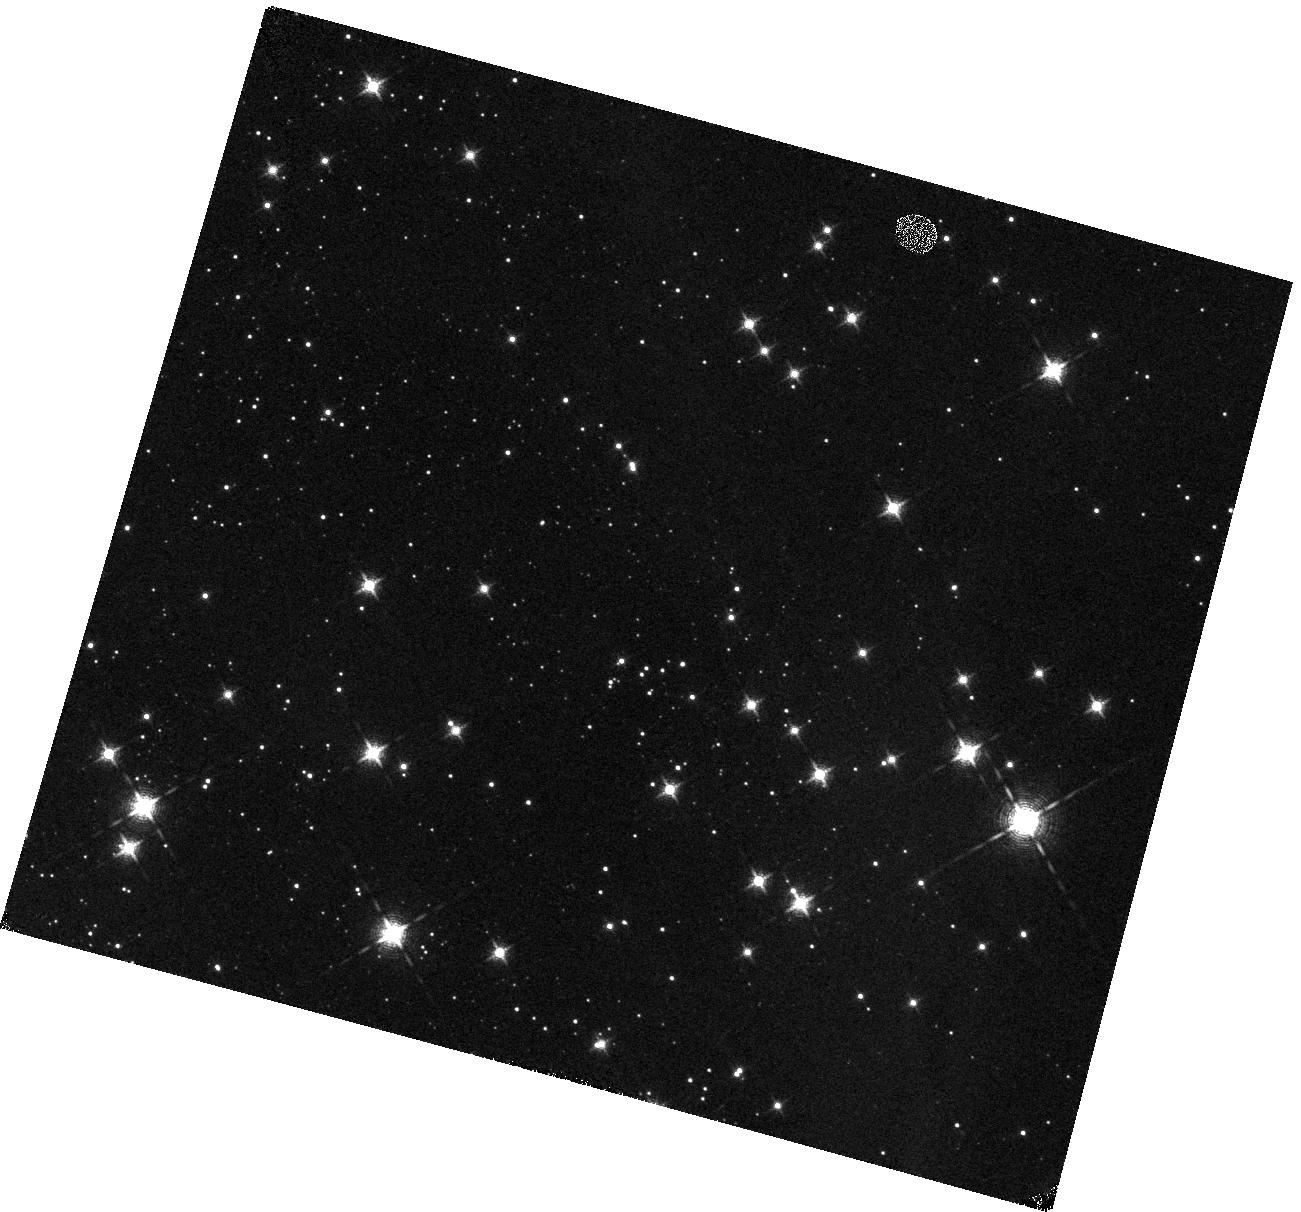
Target: BYF73C
Instrument: WFC3/IR
Filter: F128N
Exposure: 18 min
Observation ID: hst_14595_03_wfc3_ir_f128n_id7c03

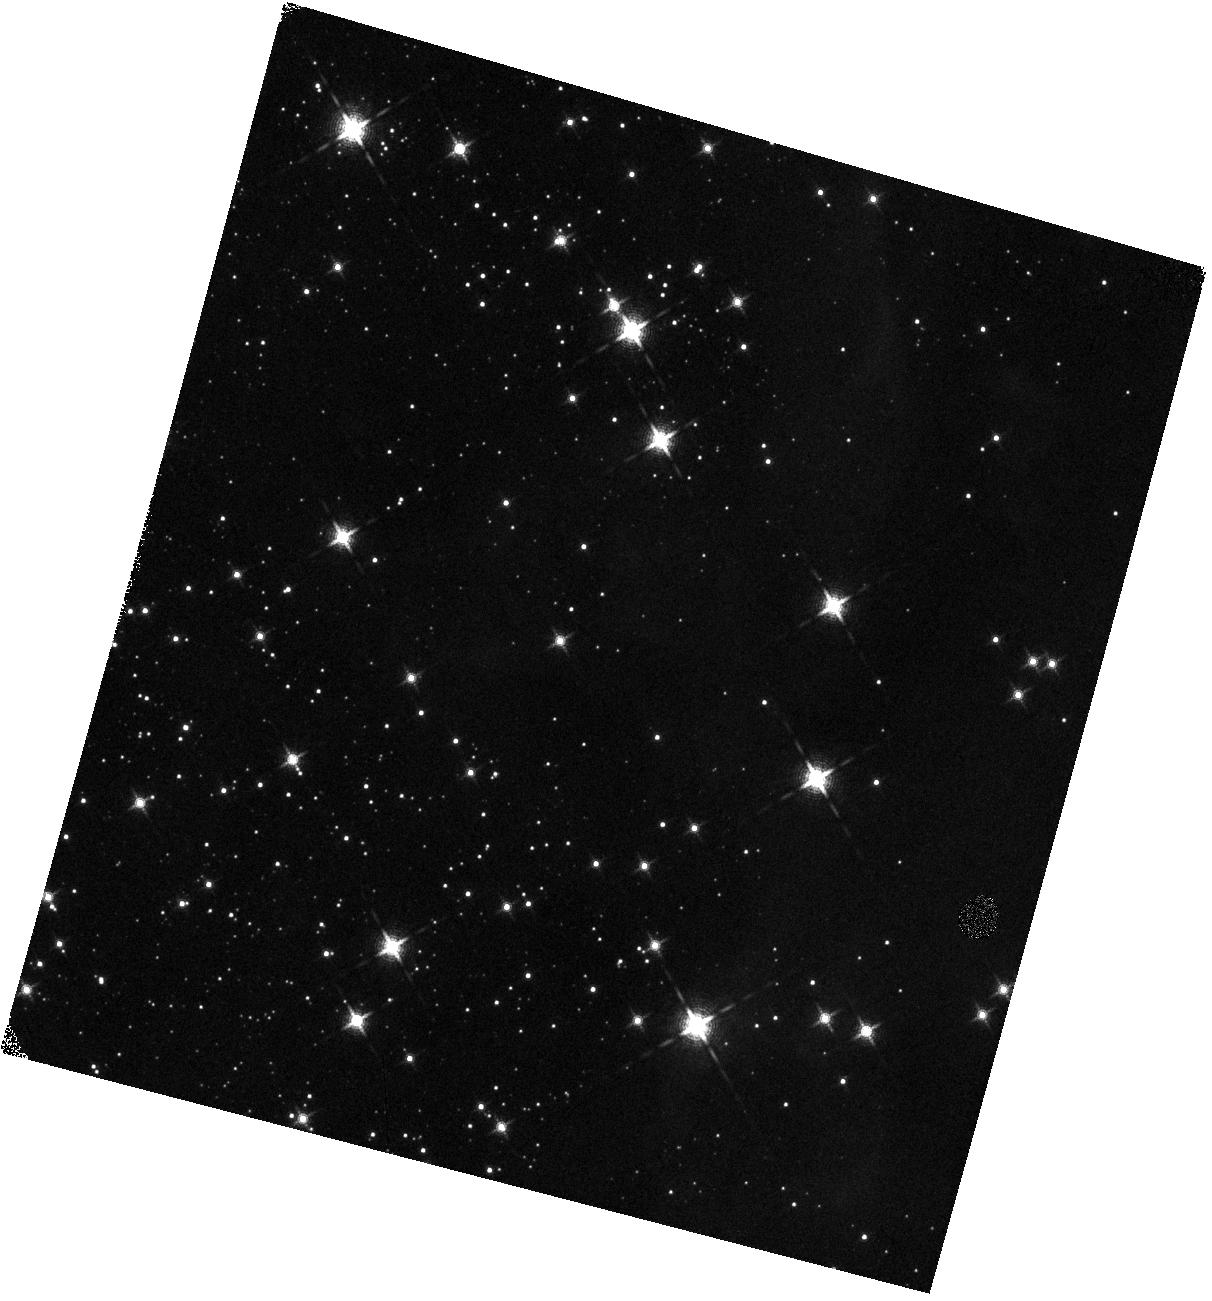
Target: BYF73F
Instrument: WFC3/IR
Filter: F139M
Exposure: 7 min
Observation ID: hst_14595_06_wfc3_ir_f139m_id7c06

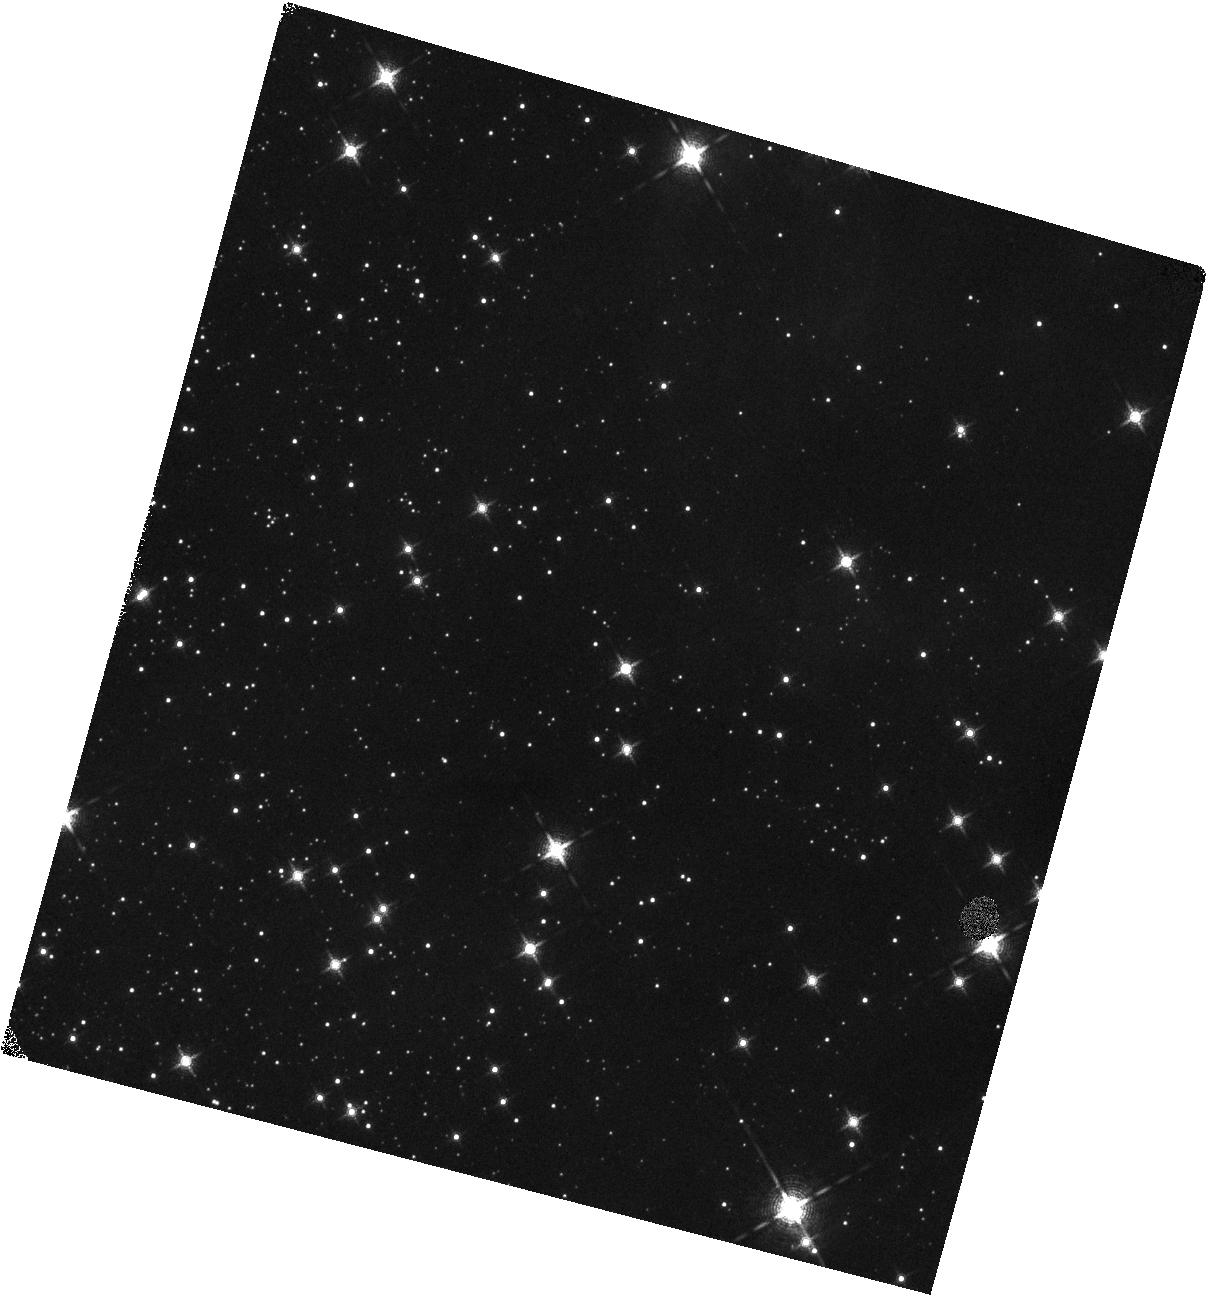
Target: BYF73I
Instrument: WFC3/IR
Filter: F139M
Exposure: 7 min
Observation ID: hst_14595_09_wfc3_ir_f139m_id7c09

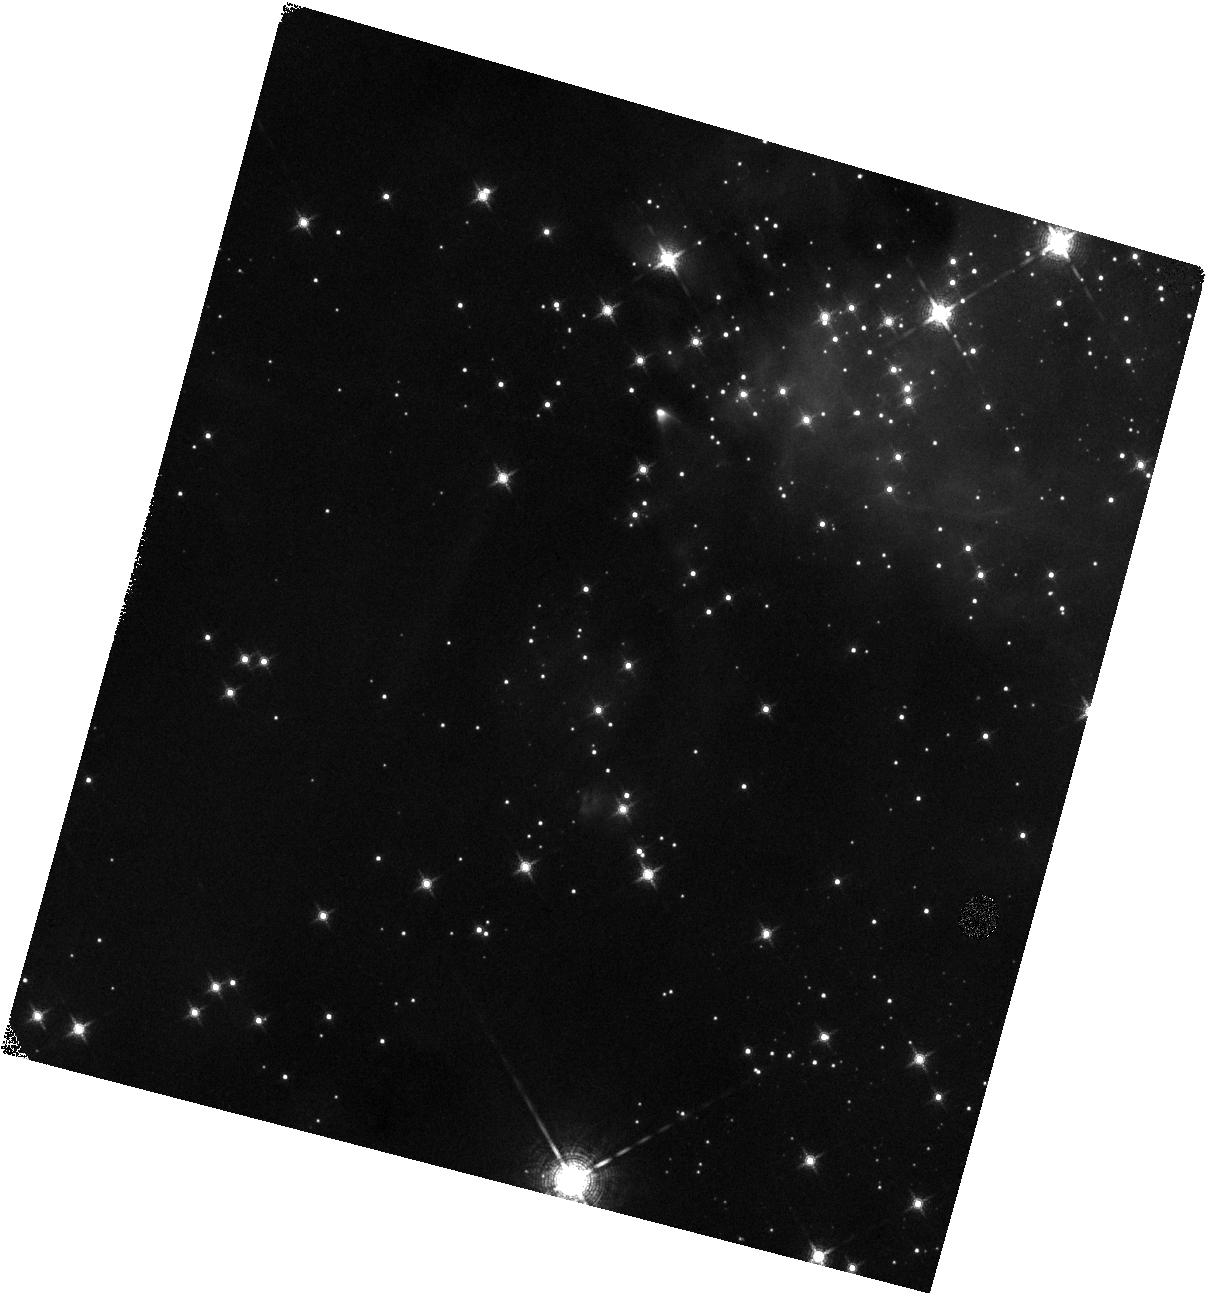
Target: BYF73E
Instrument: WFC3/IR
Filter: F139M
Exposure: 7 min
Observation ID: hst_14595_05_wfc3_ir_f139m_id7c05

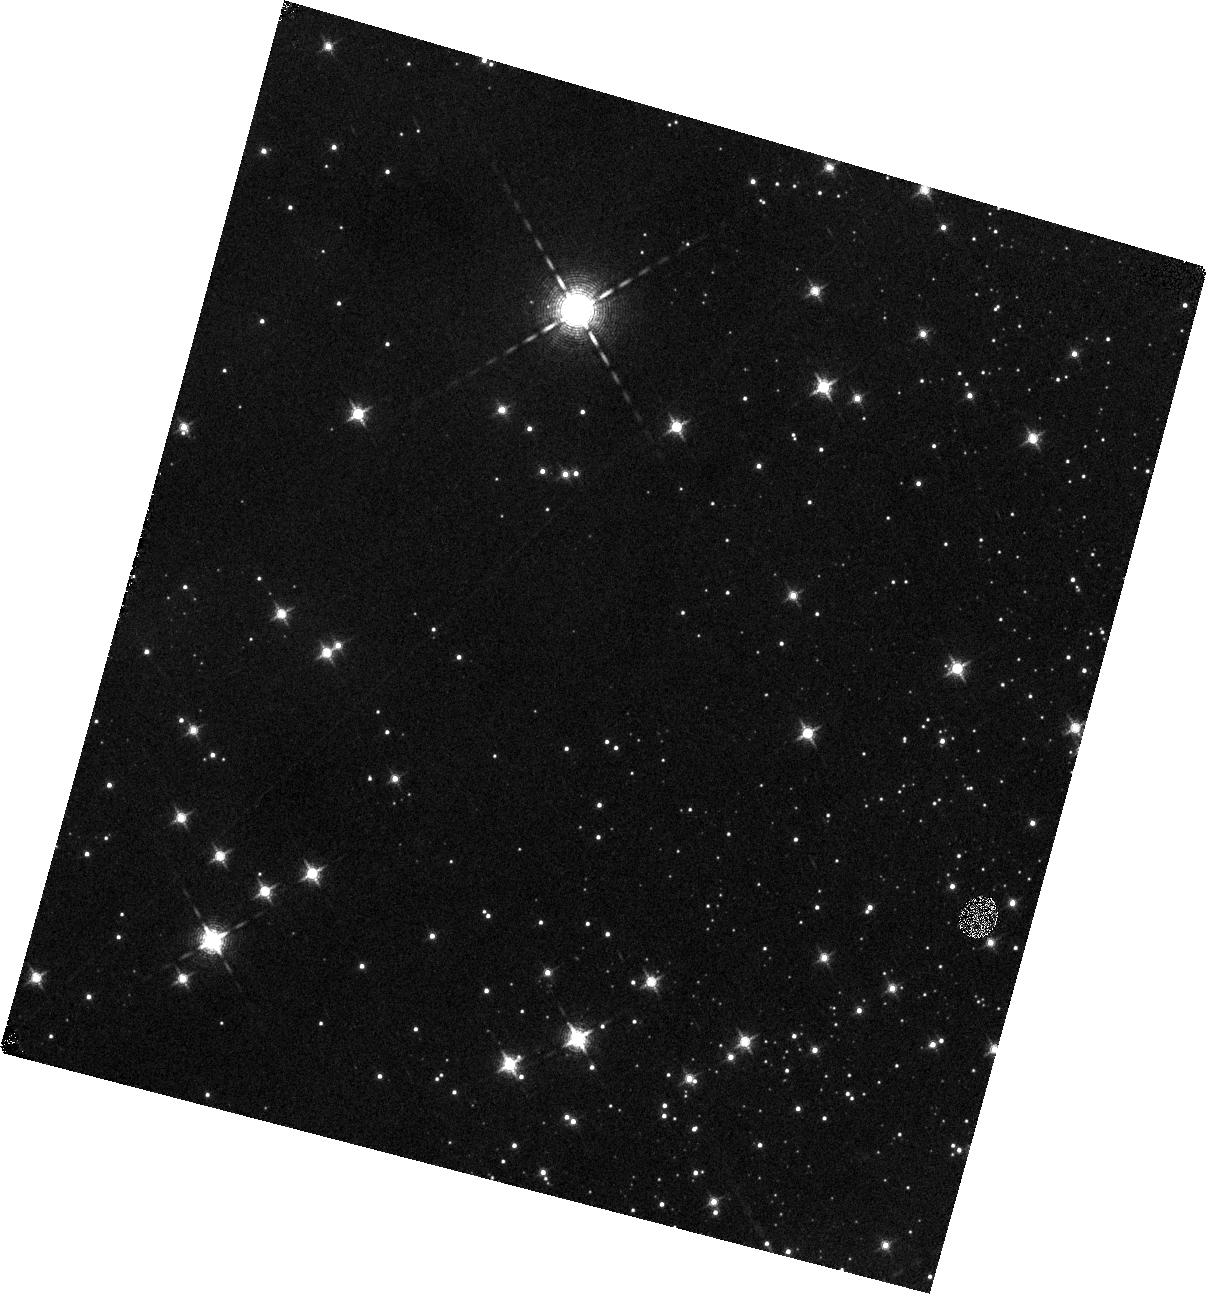
Target: BYF73H
Instrument: WFC3/IR
Filter: F128N
Exposure: 18 min
Observation ID: hst_14595_08_wfc3_ir_f128n_id7c08

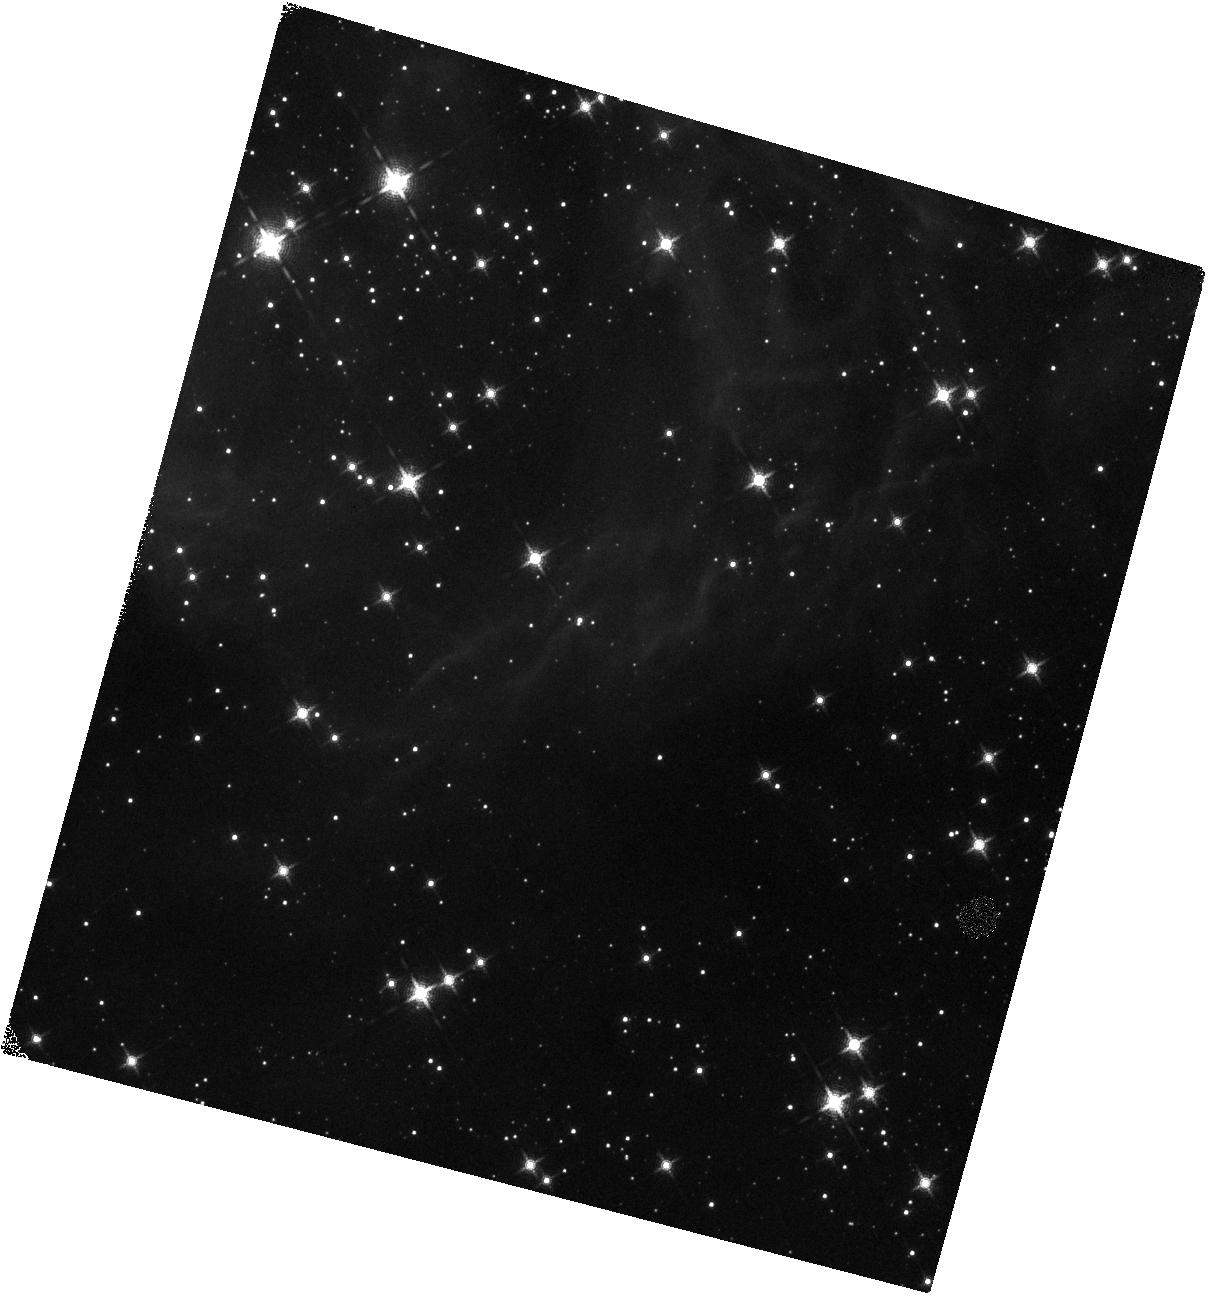
Target: BYF73D
Instrument: WFC3/IR
Filter: F139M
Exposure: 7 min
Observation ID: hst_14595_04_wfc3_ir_f139m_id7c04

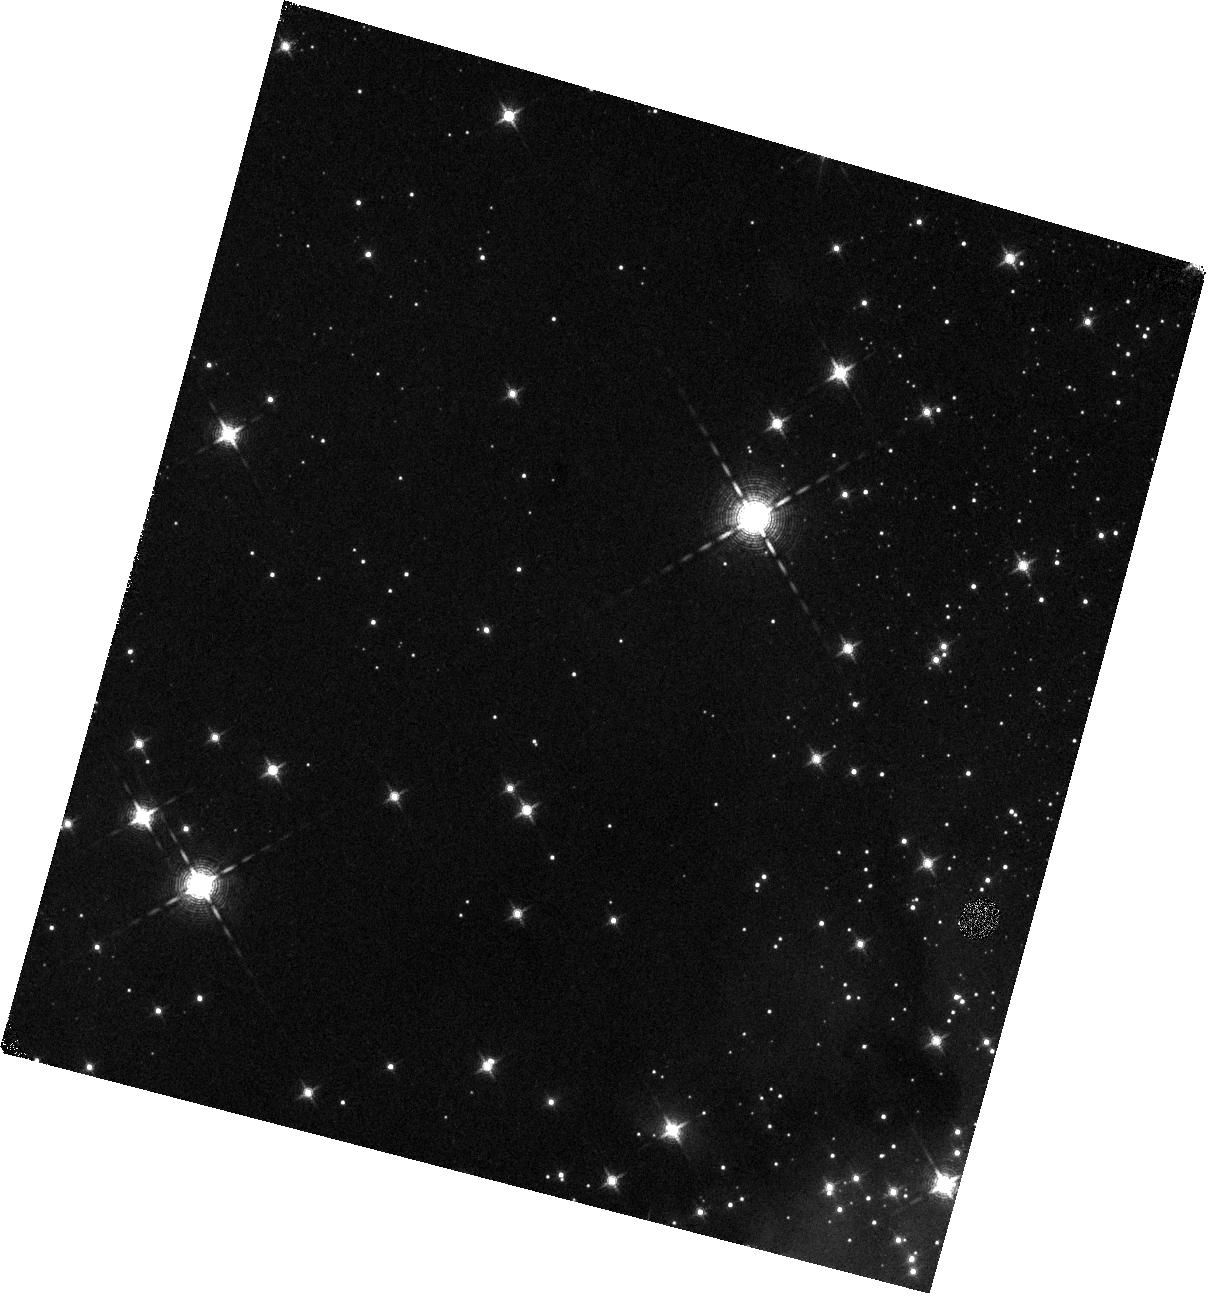
Target: BYF73B
Instrument: WFC3/IR
Filter: F130N
Exposure: 19 min
Observation ID: hst_14595_02_wfc3_ir_f130n_id7c02

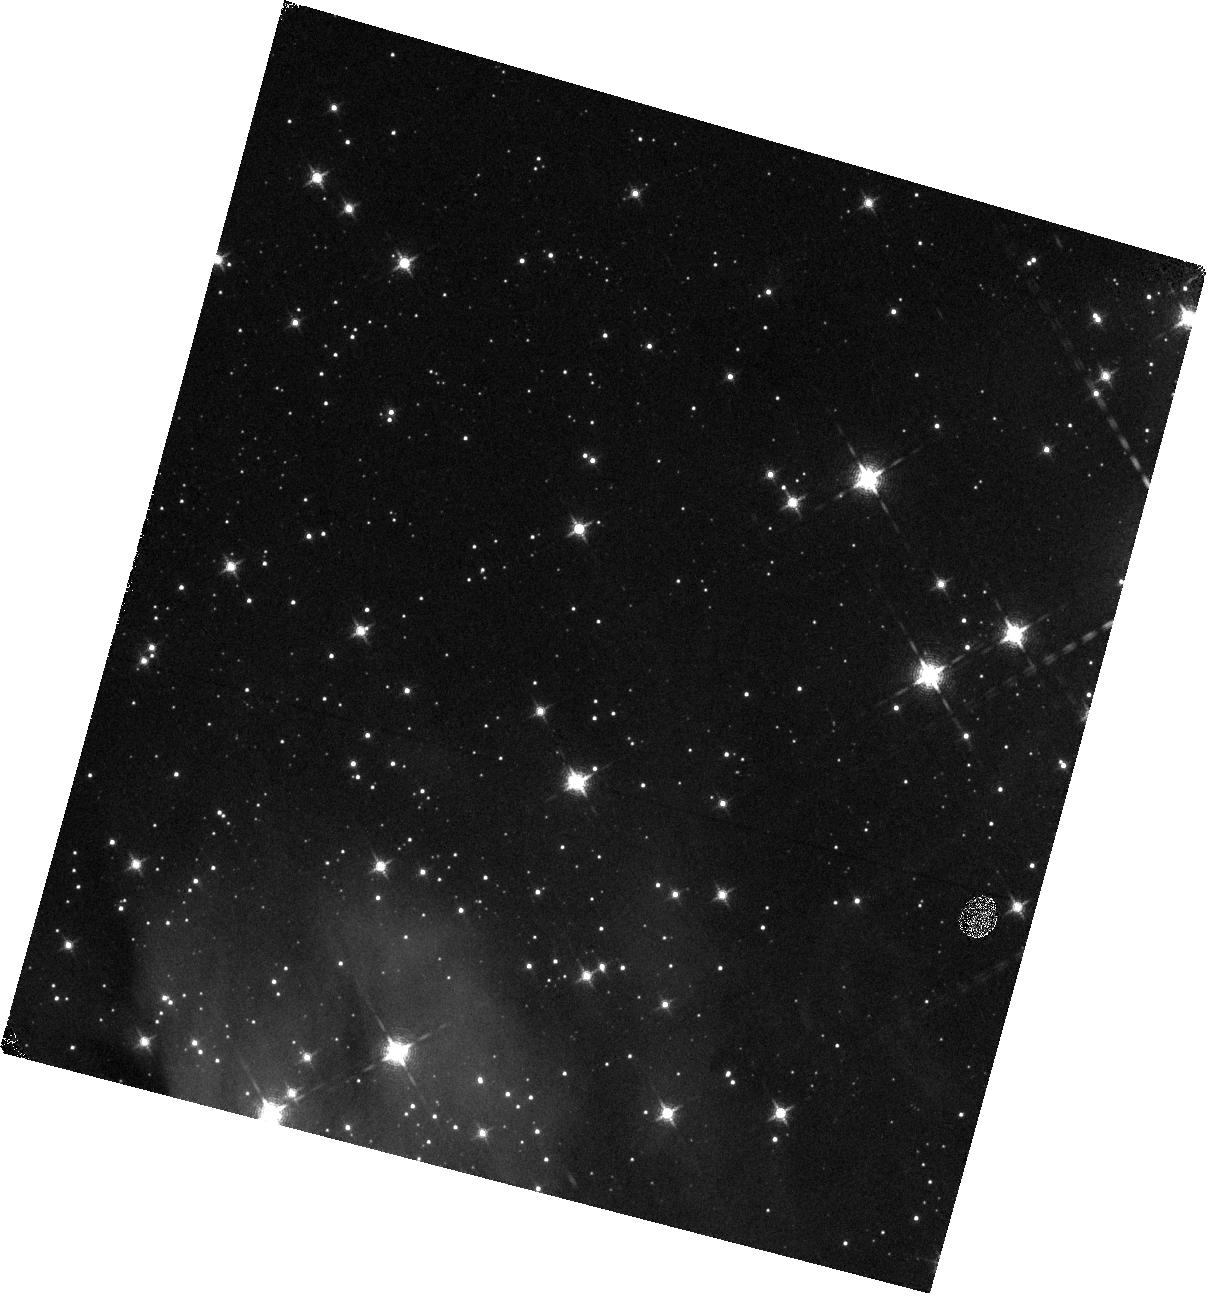
Target: BYF73A
Instrument: WFC3/IR
Filter: F128N
Exposure: 18 min
Observation ID: hst_14595_01_wfc3_ir_f128n_id7c01

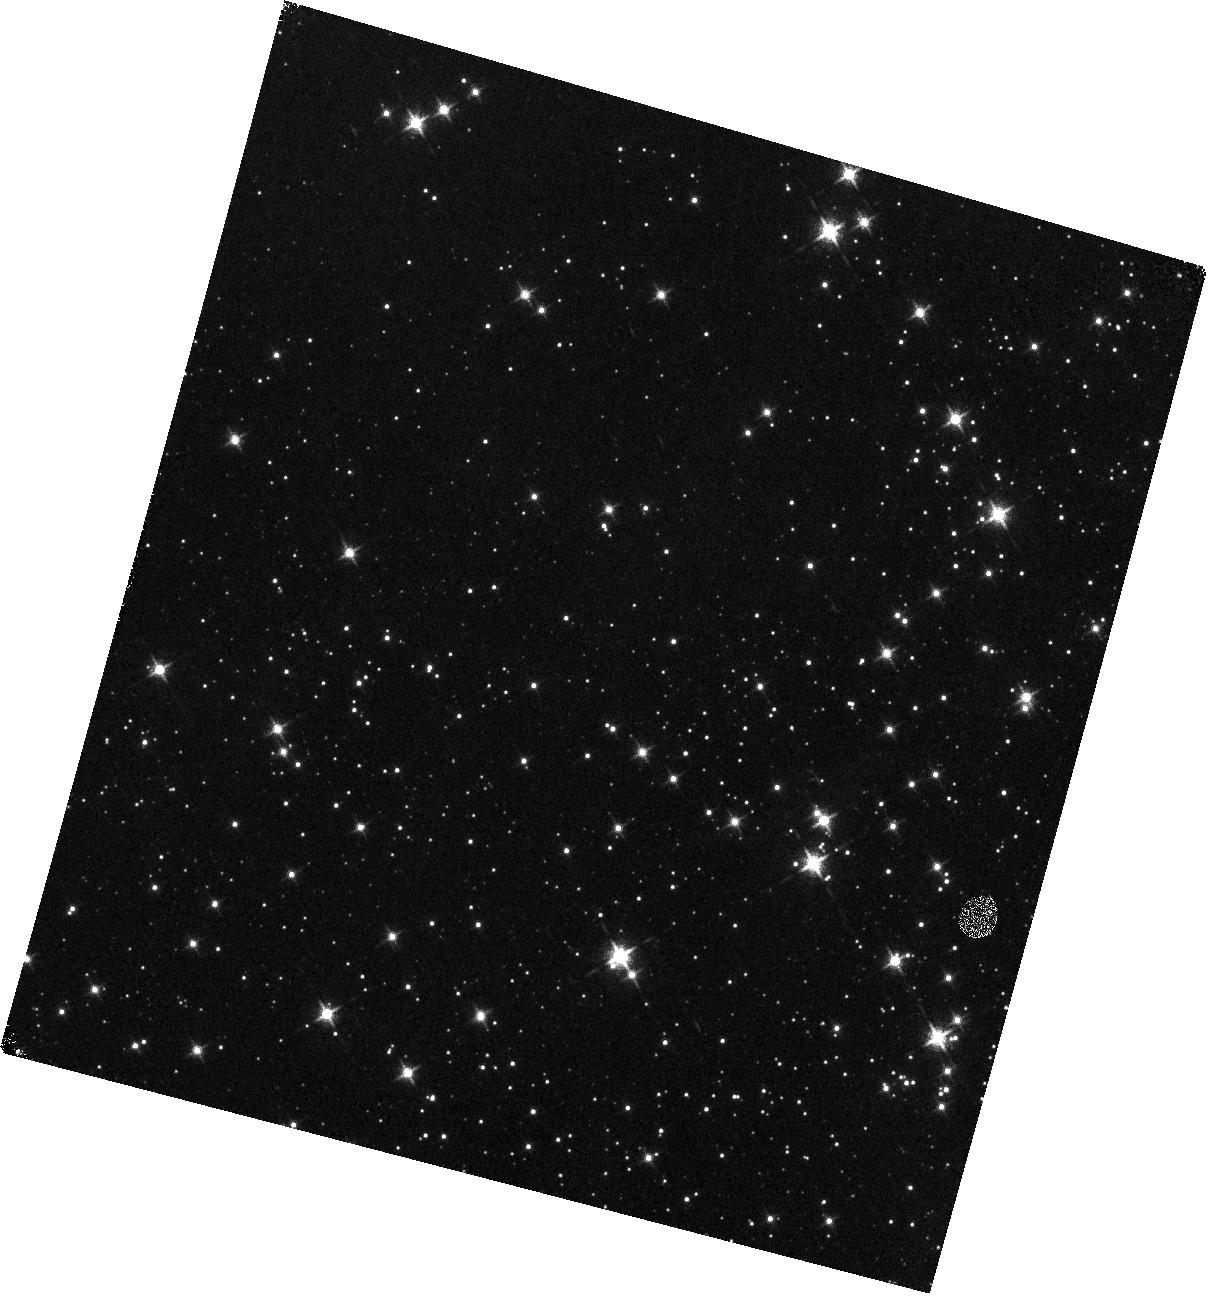
Target: BYF73G
Instrument: WFC3/IR
Filter: F128N
Exposure: 18 min
Observation ID: hst_14595_07_wfc3_ir_f128n_id7c07

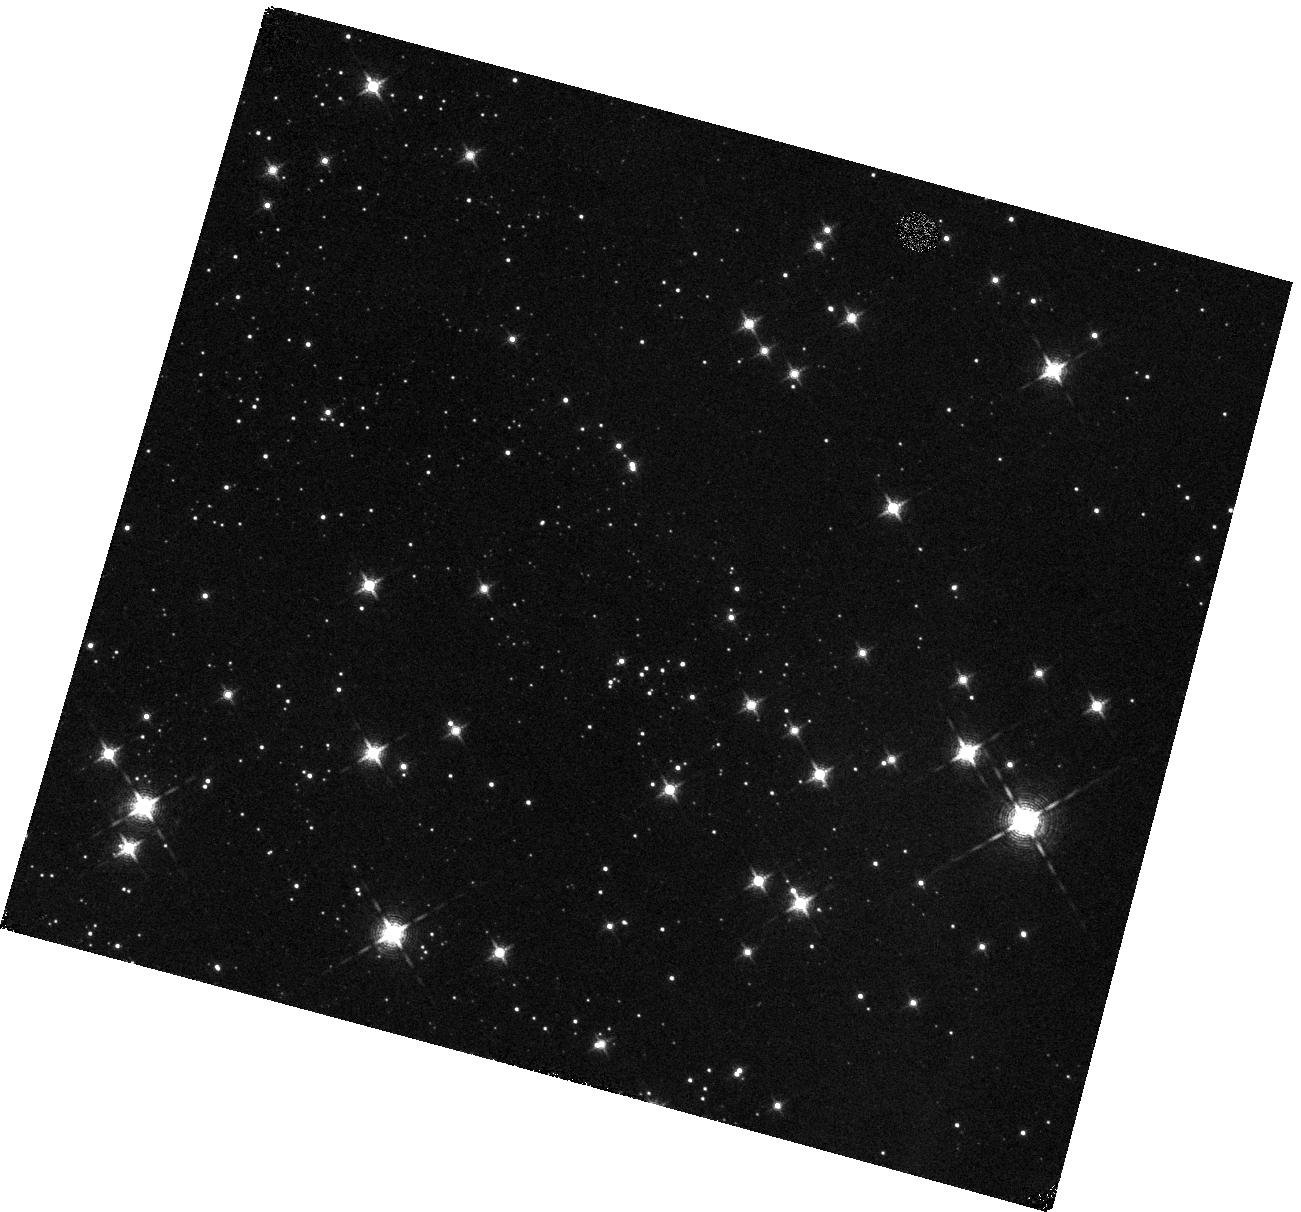
Target: BYF73C
Instrument: WFC3/IR
Filter: F130N
Exposure: 19 min
Observation ID: hst_14595_03_wfc3_ir_f130n_id7c03

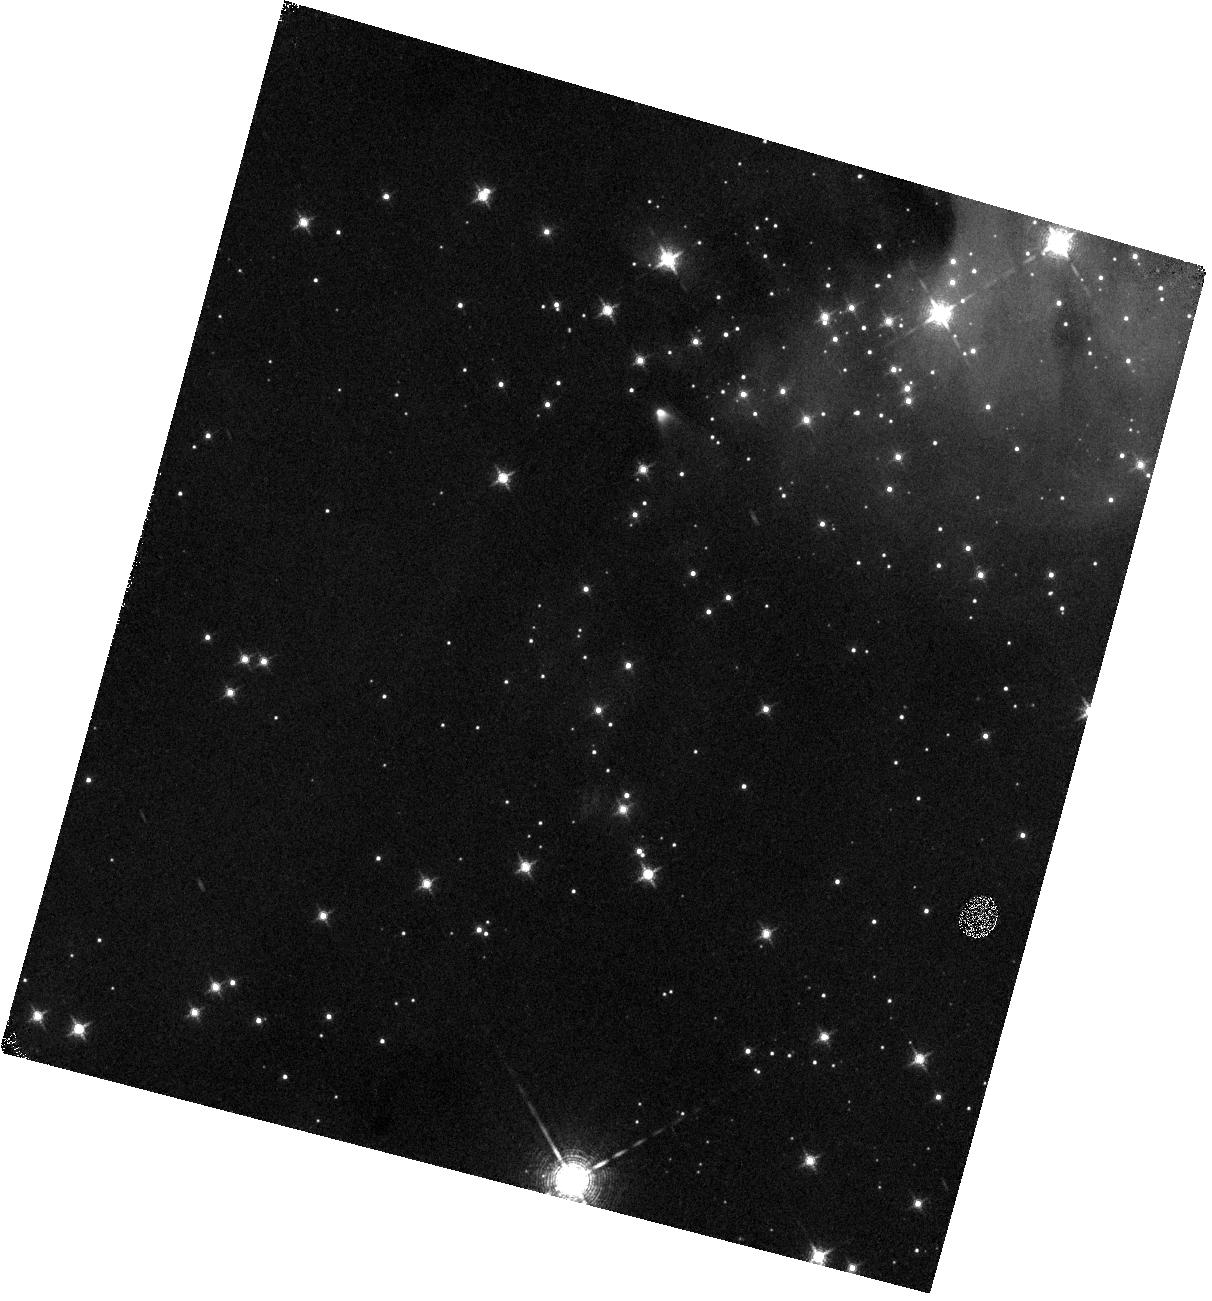
Target: BYF73E
Instrument: WFC3/IR
Filter: F128N
Exposure: 18 min
Observation ID: hst_14595_05_wfc3_ir_f128n_id7c05

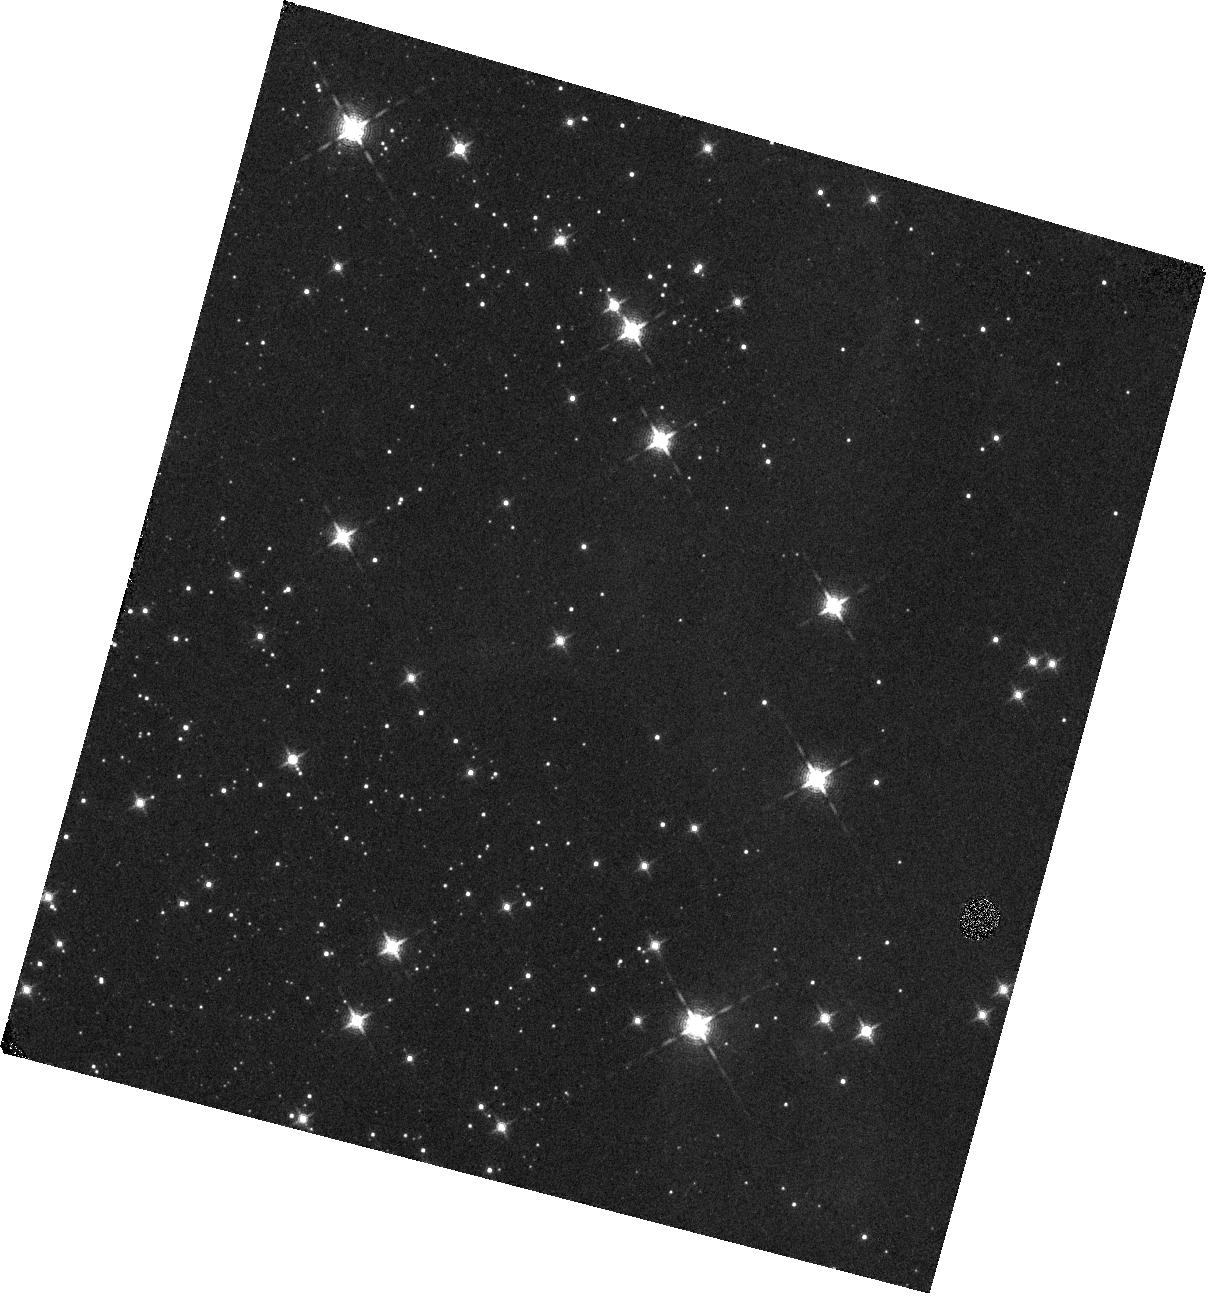
Target: BYF73F
Instrument: WFC3/IR
Filter: F130N
Exposure: 19 min
Observation ID: hst_14595_06_wfc3_ir_f130n_id7c06

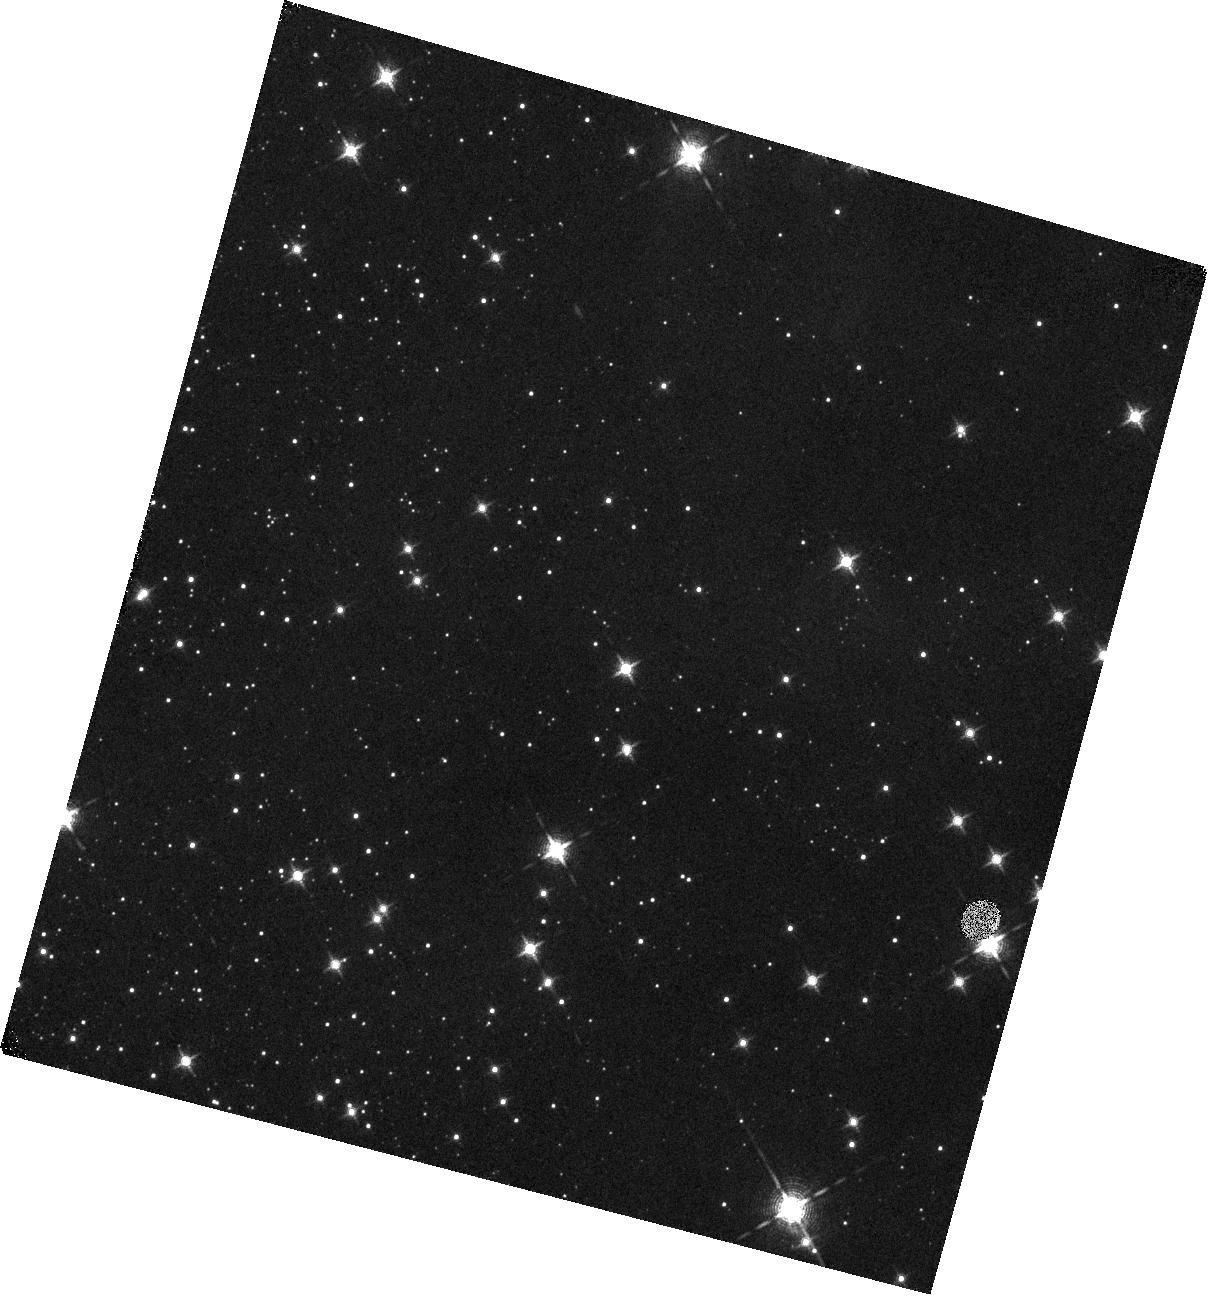
Target: BYF73I
Instrument: WFC3/IR
Filter: F130N
Exposure: 19 min
Observation ID: hst_14595_09_wfc3_ir_f130n_id7c09

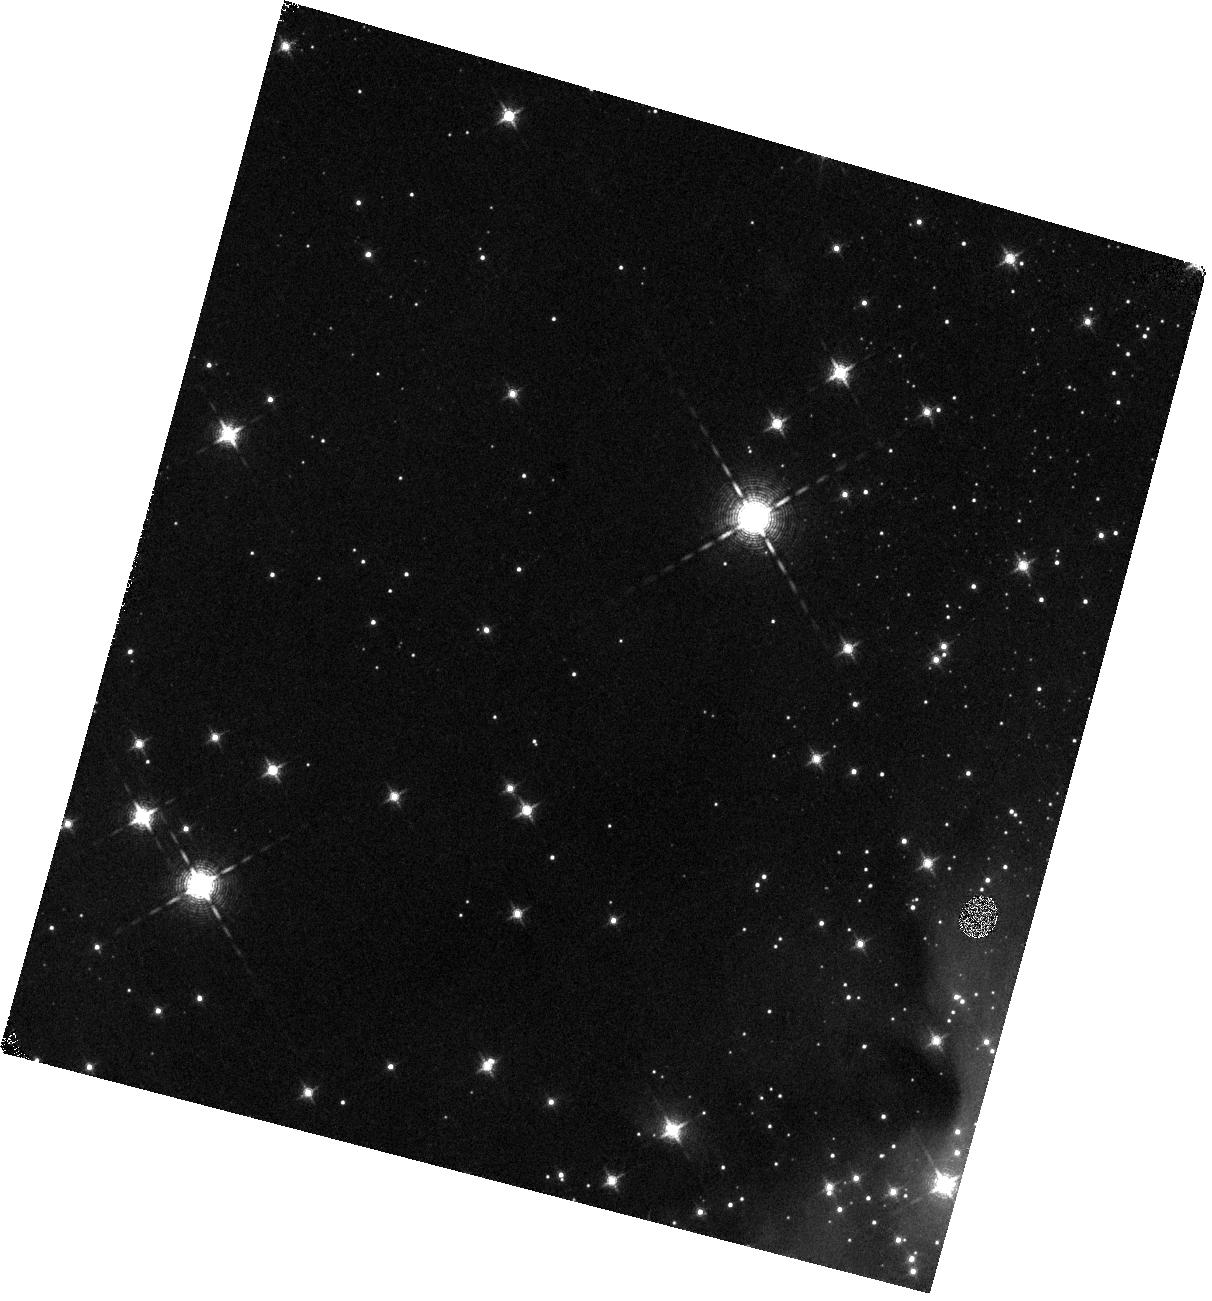
Target: BYF73B
Instrument: WFC3/IR
Filter: F128N
Exposure: 18 min
Observation ID: hst_14595_02_wfc3_ir_f128n_id7c02

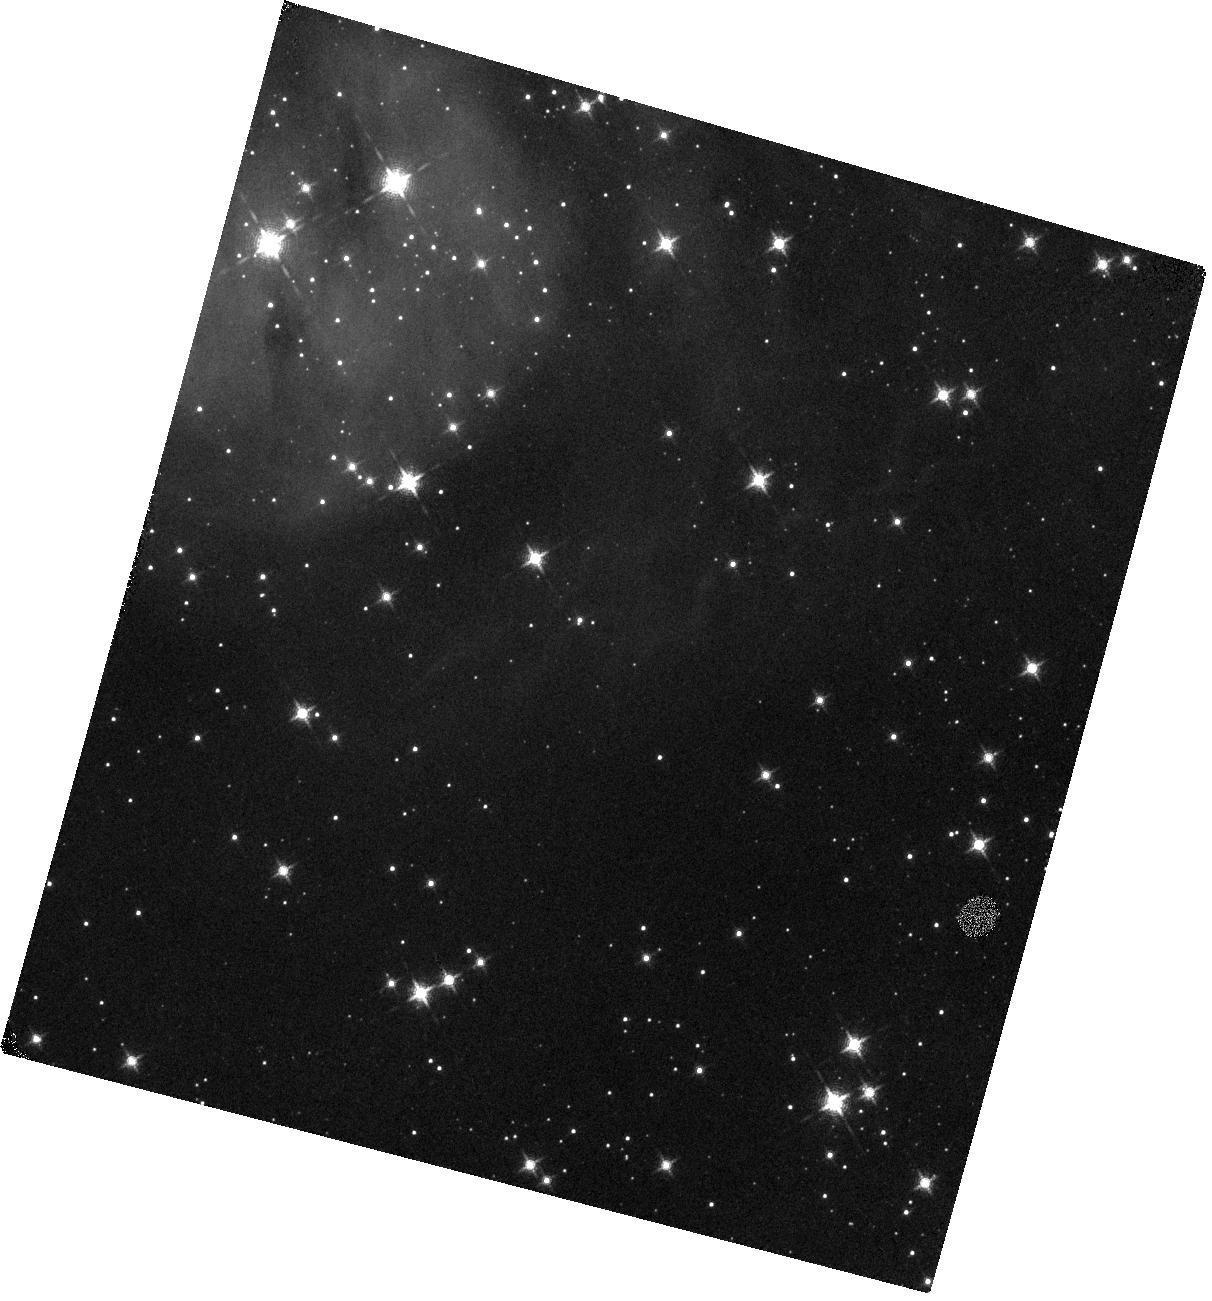
Target: BYF73D
Instrument: WFC3/IR
Filter: F128N
Exposure: 18 min
Observation ID: hst_14595_04_wfc3_ir_f128n_id7c04

Correlating proper motion kinematics with stellar properties in a very young protocluster (PI: Da Rio, Nicola)

We recently obtained the first epoch of a multi-cycle HST program (GO13742) aimed at the study of massive star cluster formation through proper motion-based analysis of kinematics. This program targeted the young, gas-dominated, still-forming protocluster G286 with WFC3/IR J, H and narrow band F167N, reaching down to the H-burning limit at A_V=20, and well into the substellar regime for the less-embedded parts of the system. With the second epoch (cycle 24) we will derive proper motions, kinematic subclustering, runaway objects and determine the overall expansion/contraction of the system. Here we propose to complement these observations with additional photometric bands, which will allow us to derive the stellar parameters of the low-mass members. We plan to use the H2O Teff band at 1.4micron, with a continuum at 1.3micron, to disentangle Teff and A_V for all low-mass young stars down to the H-burning limit at A_V=20, matching our previous data. This will enable us to construct the HRD, assign ages, look for spatial age gradients, and compare kinematic properties with age. Specifically, the identification of systematic variations in the proper motions with age will enable us to trace the initial morphology of the system at its formation, and determine the kinematic association of older stars with younger. Last, we plan to obtain accurate fluxes in Paschen beta, whose excess is indicative of accretion (allowing us to measure Mdot) and is an independent indicator of membership. Accretion properties, with ages, masses, and dynamics will enable a comprehensive picture of this young, massive protocluster in formation, testing theories of massive star cluster formation.